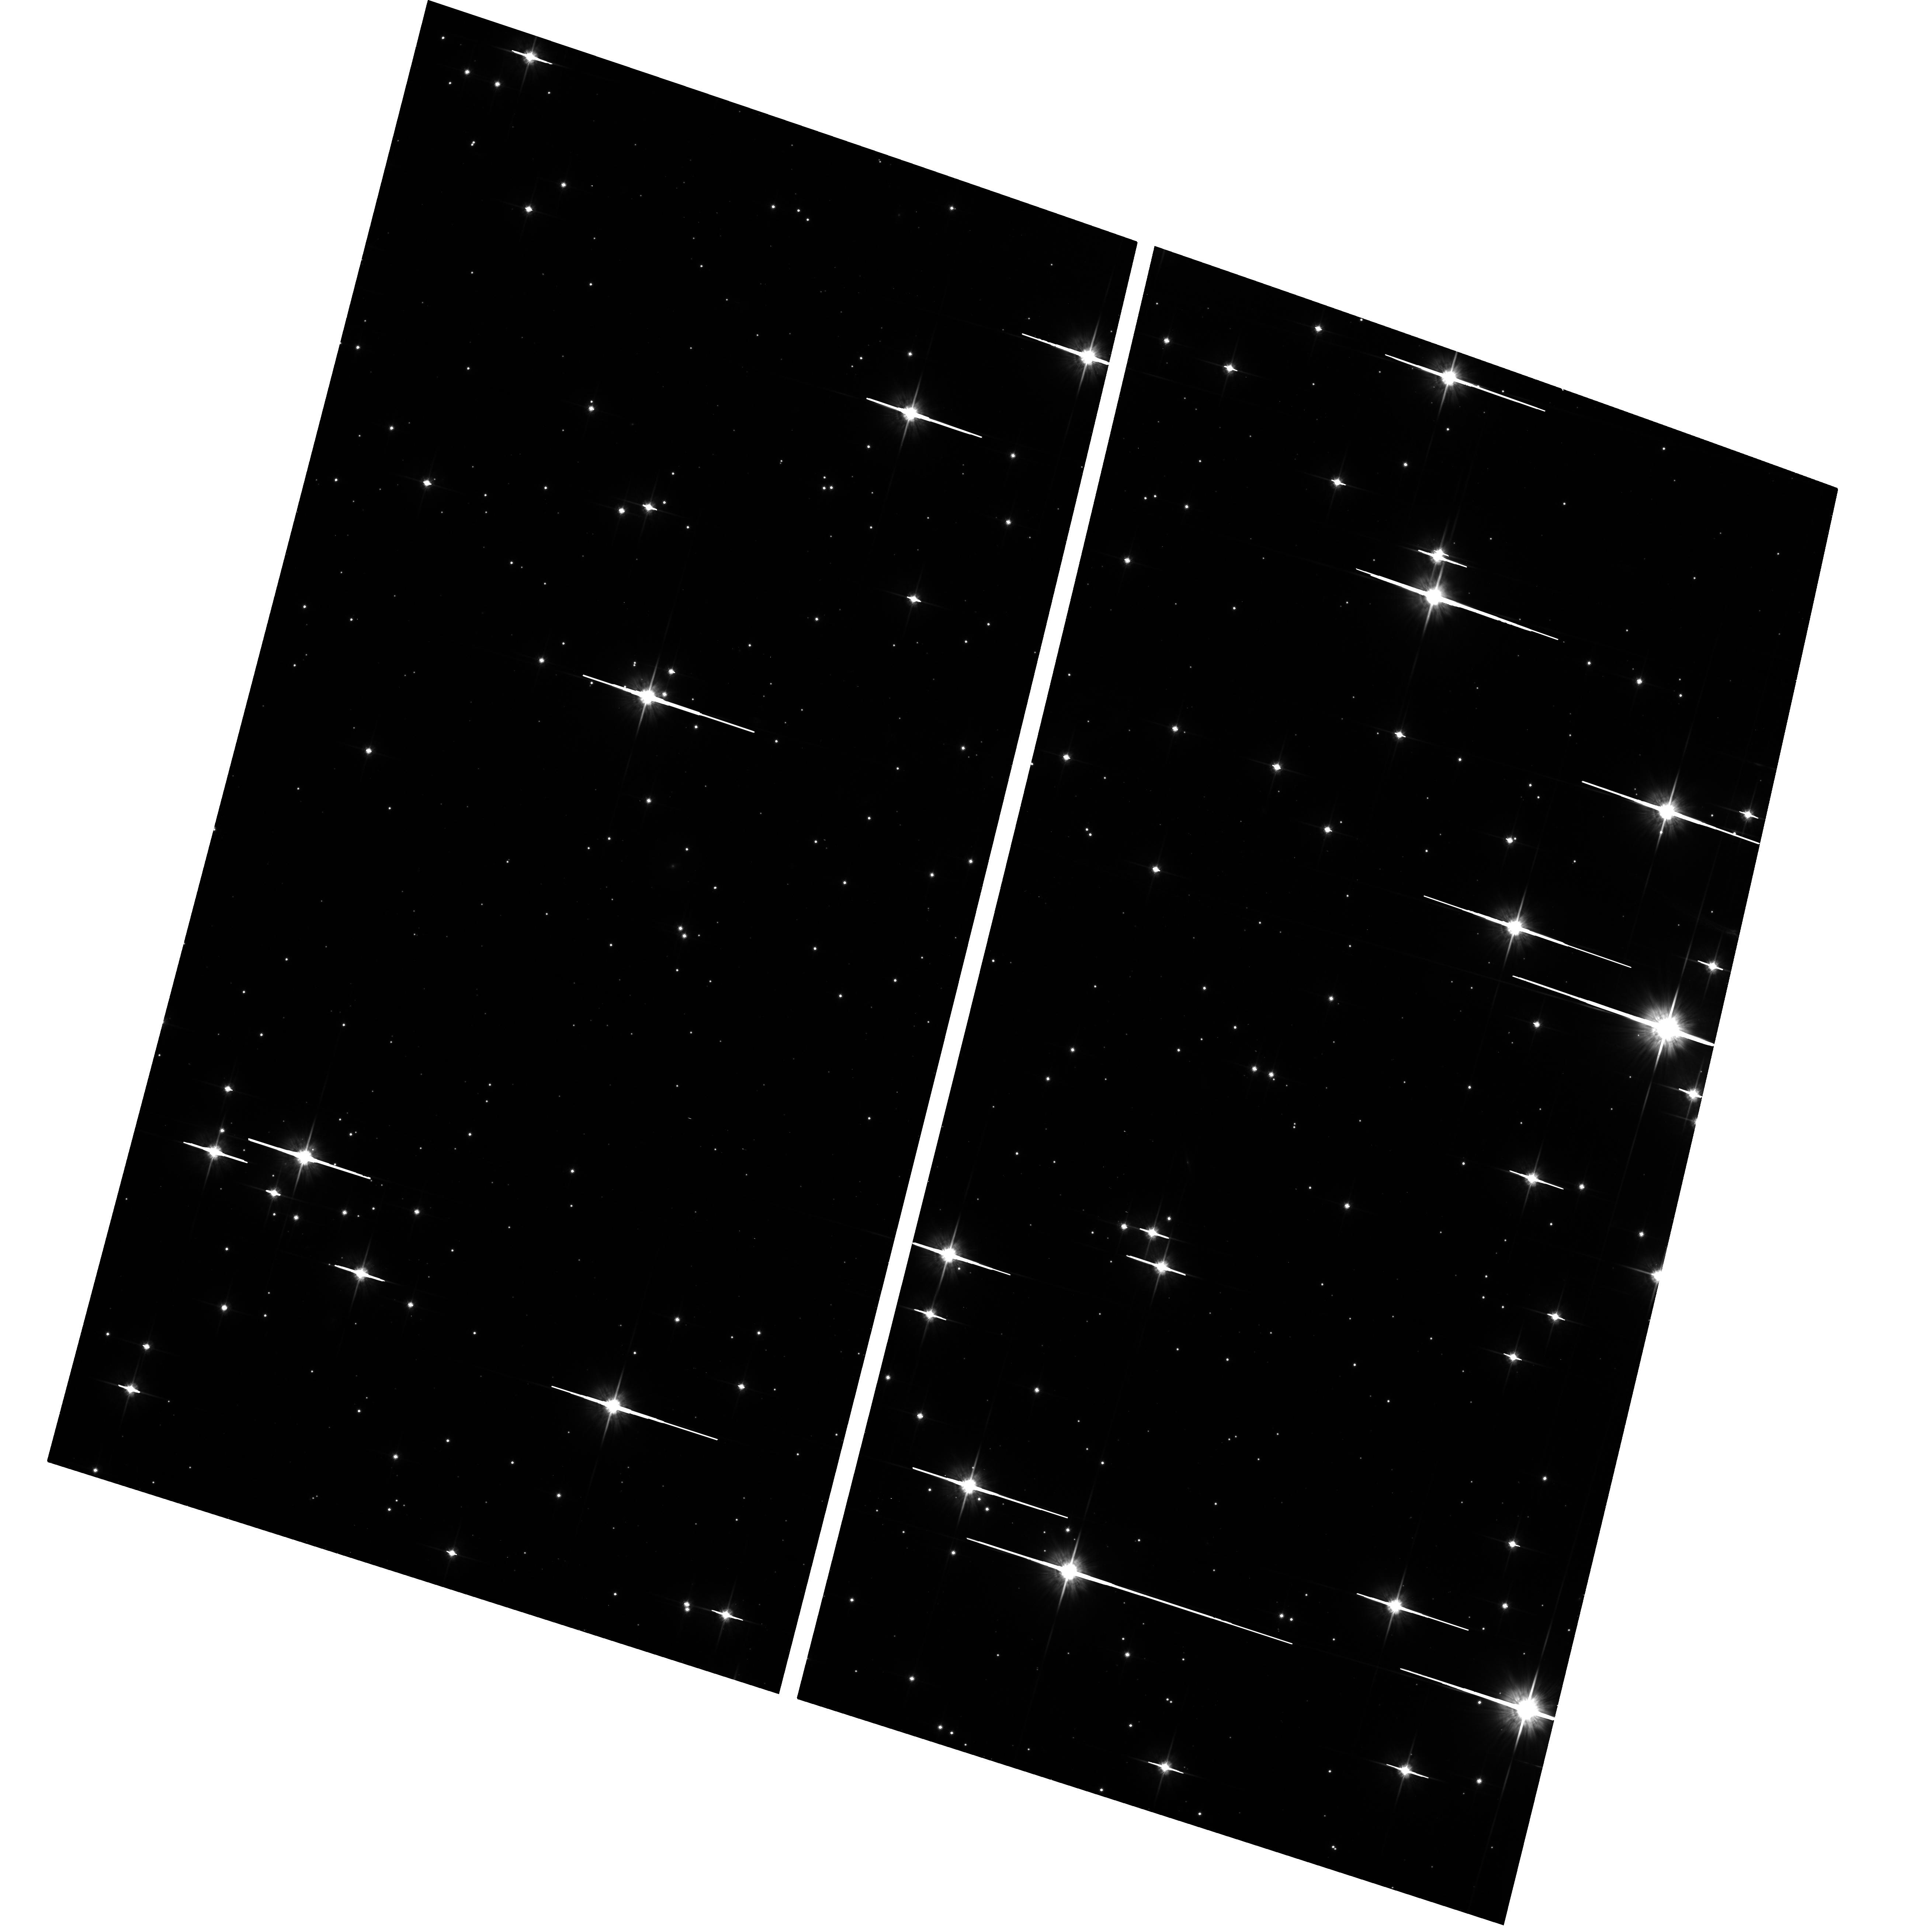
Target: NGC2360
Instrument: ACS/WFC
Filter: F814W
Exposure: 13 min
Observation ID: hst_10634_02_acs_wfc_f814w_j9dm02

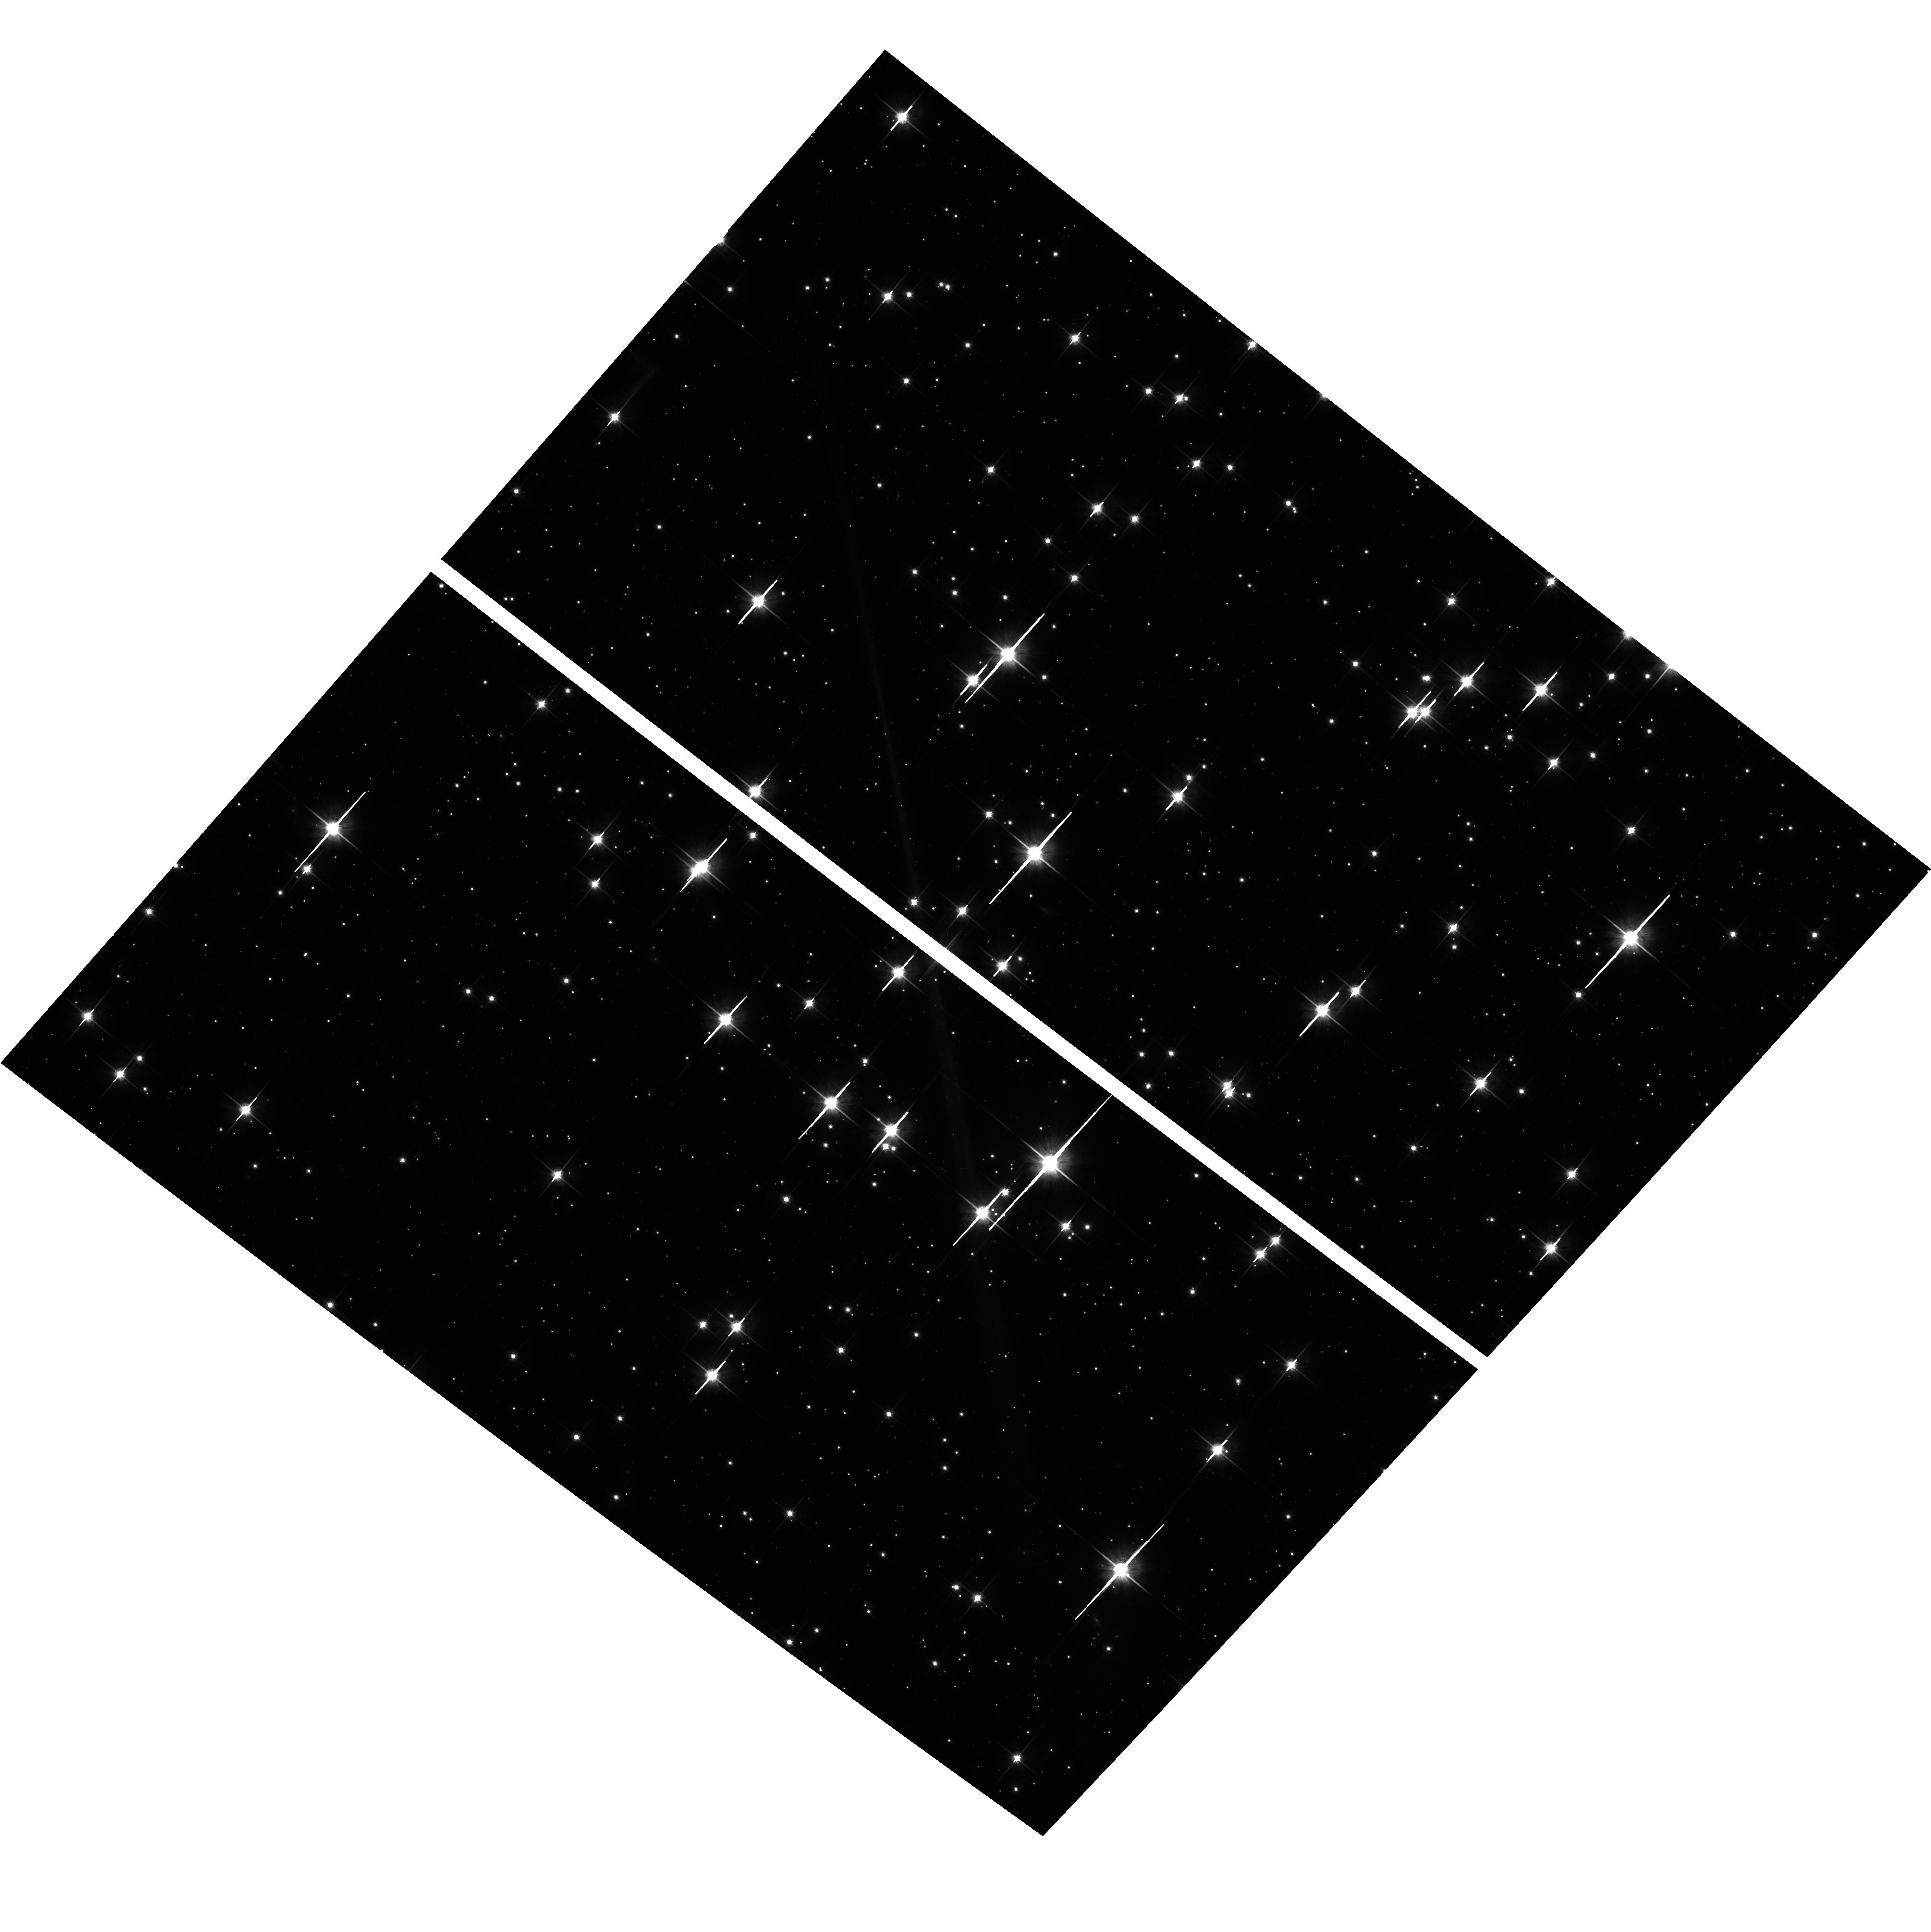
Target: NGC3960
Instrument: ACS/WFC
Filter: F814W
Exposure: 13 min
Observation ID: hst_10634_04_acs_wfc_f814w_j9dm04

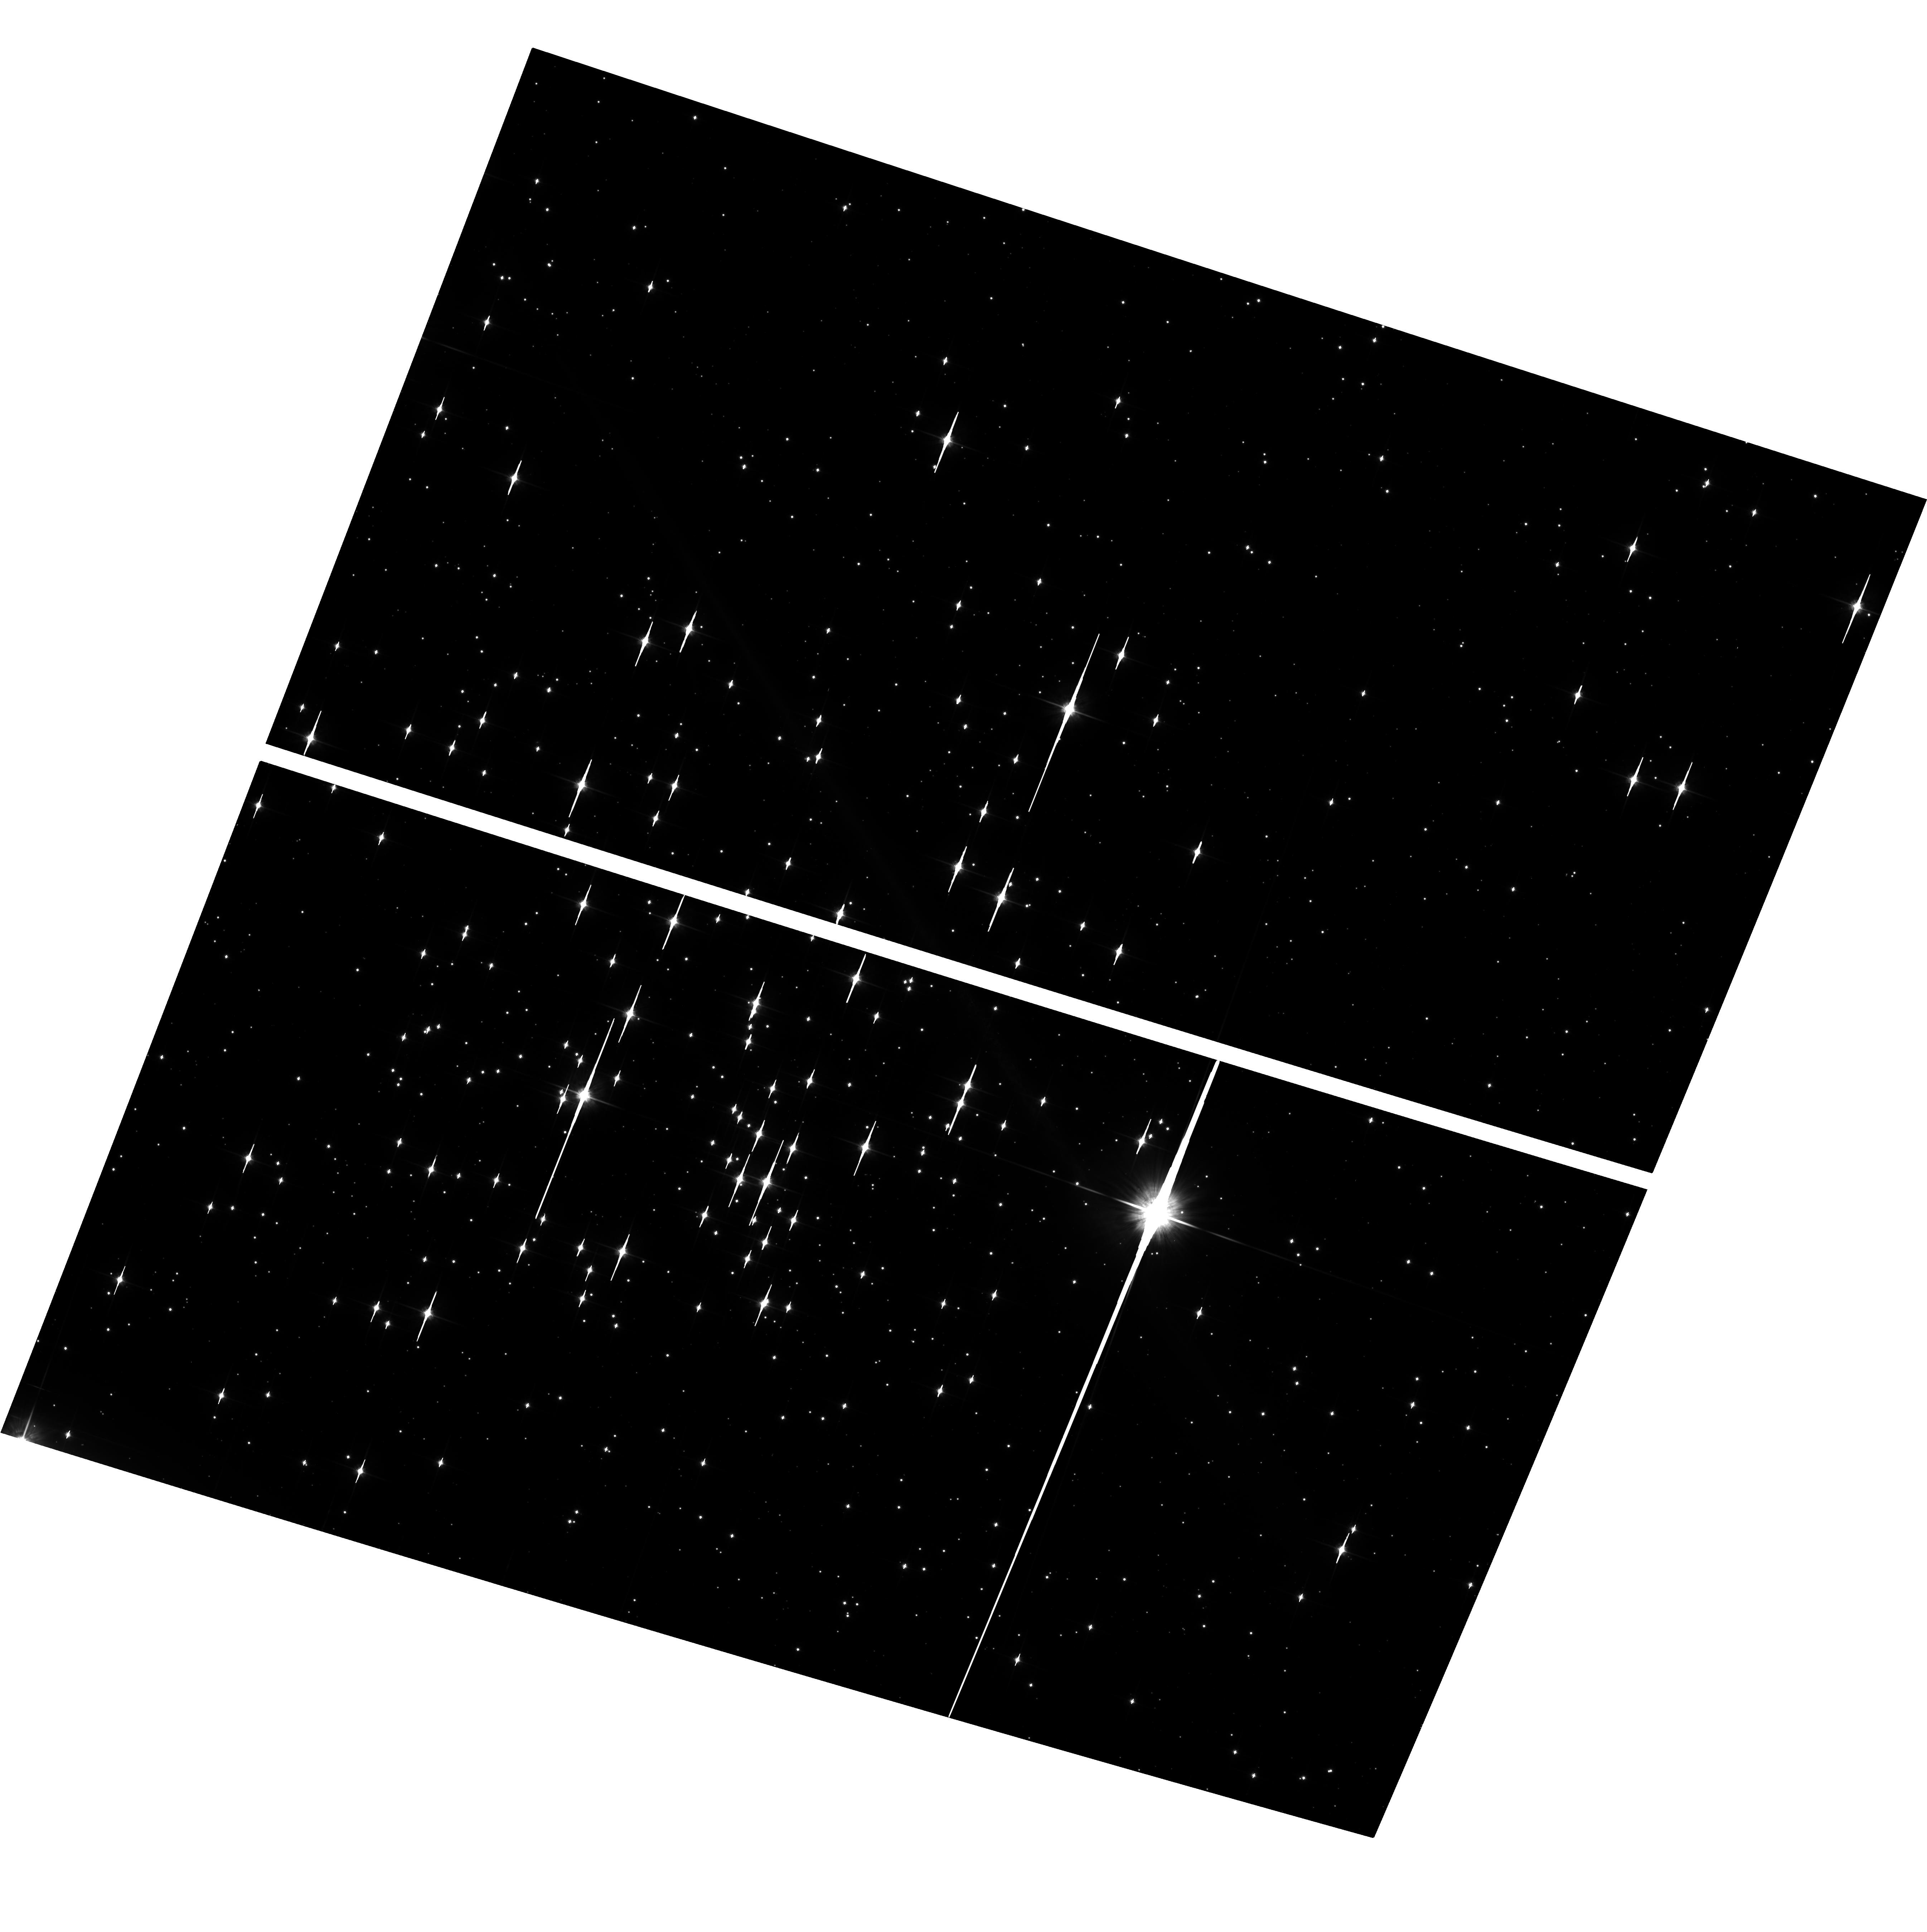
Target: NGC2660
Instrument: ACS/WFC
Filter: F814W
Exposure: 13 min
Observation ID: hst_10634_03_acs_wfc_f814w_j9dm03

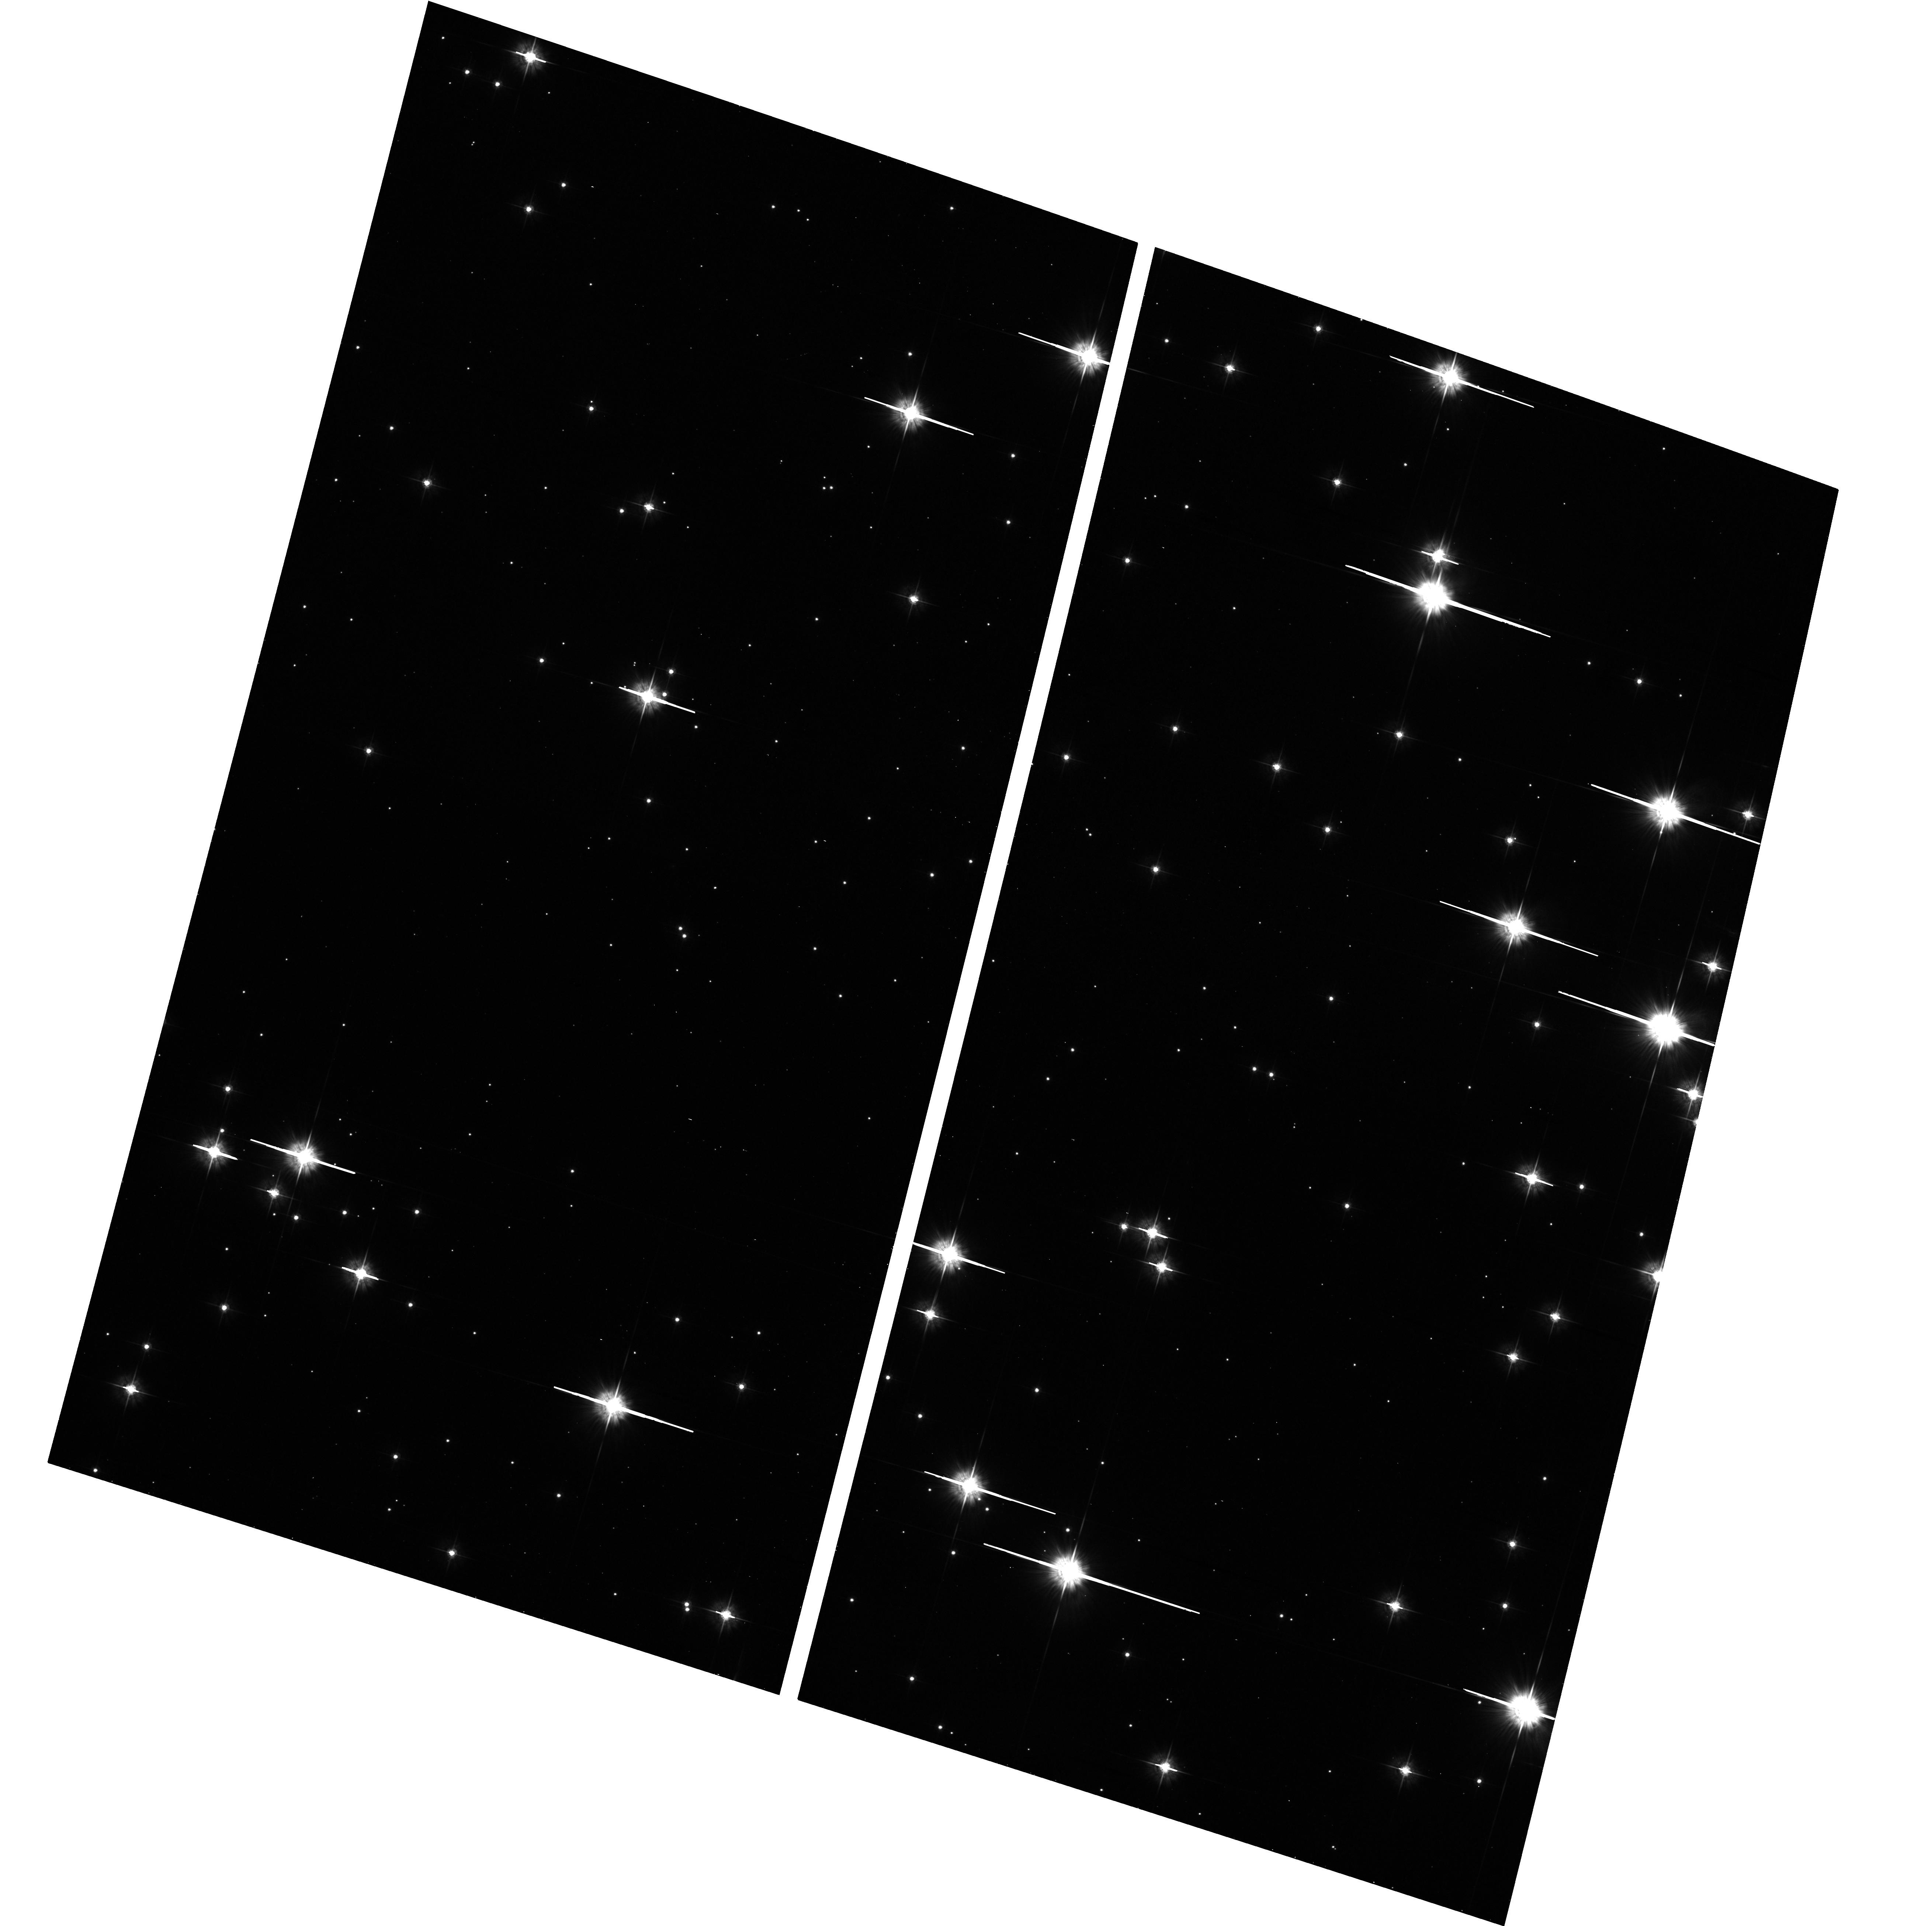
Target: NGC2360
Instrument: ACS/WFC
Filter: F555W
Exposure: 13 min
Observation ID: hst_10634_02_acs_wfc_f555w_j9dm02

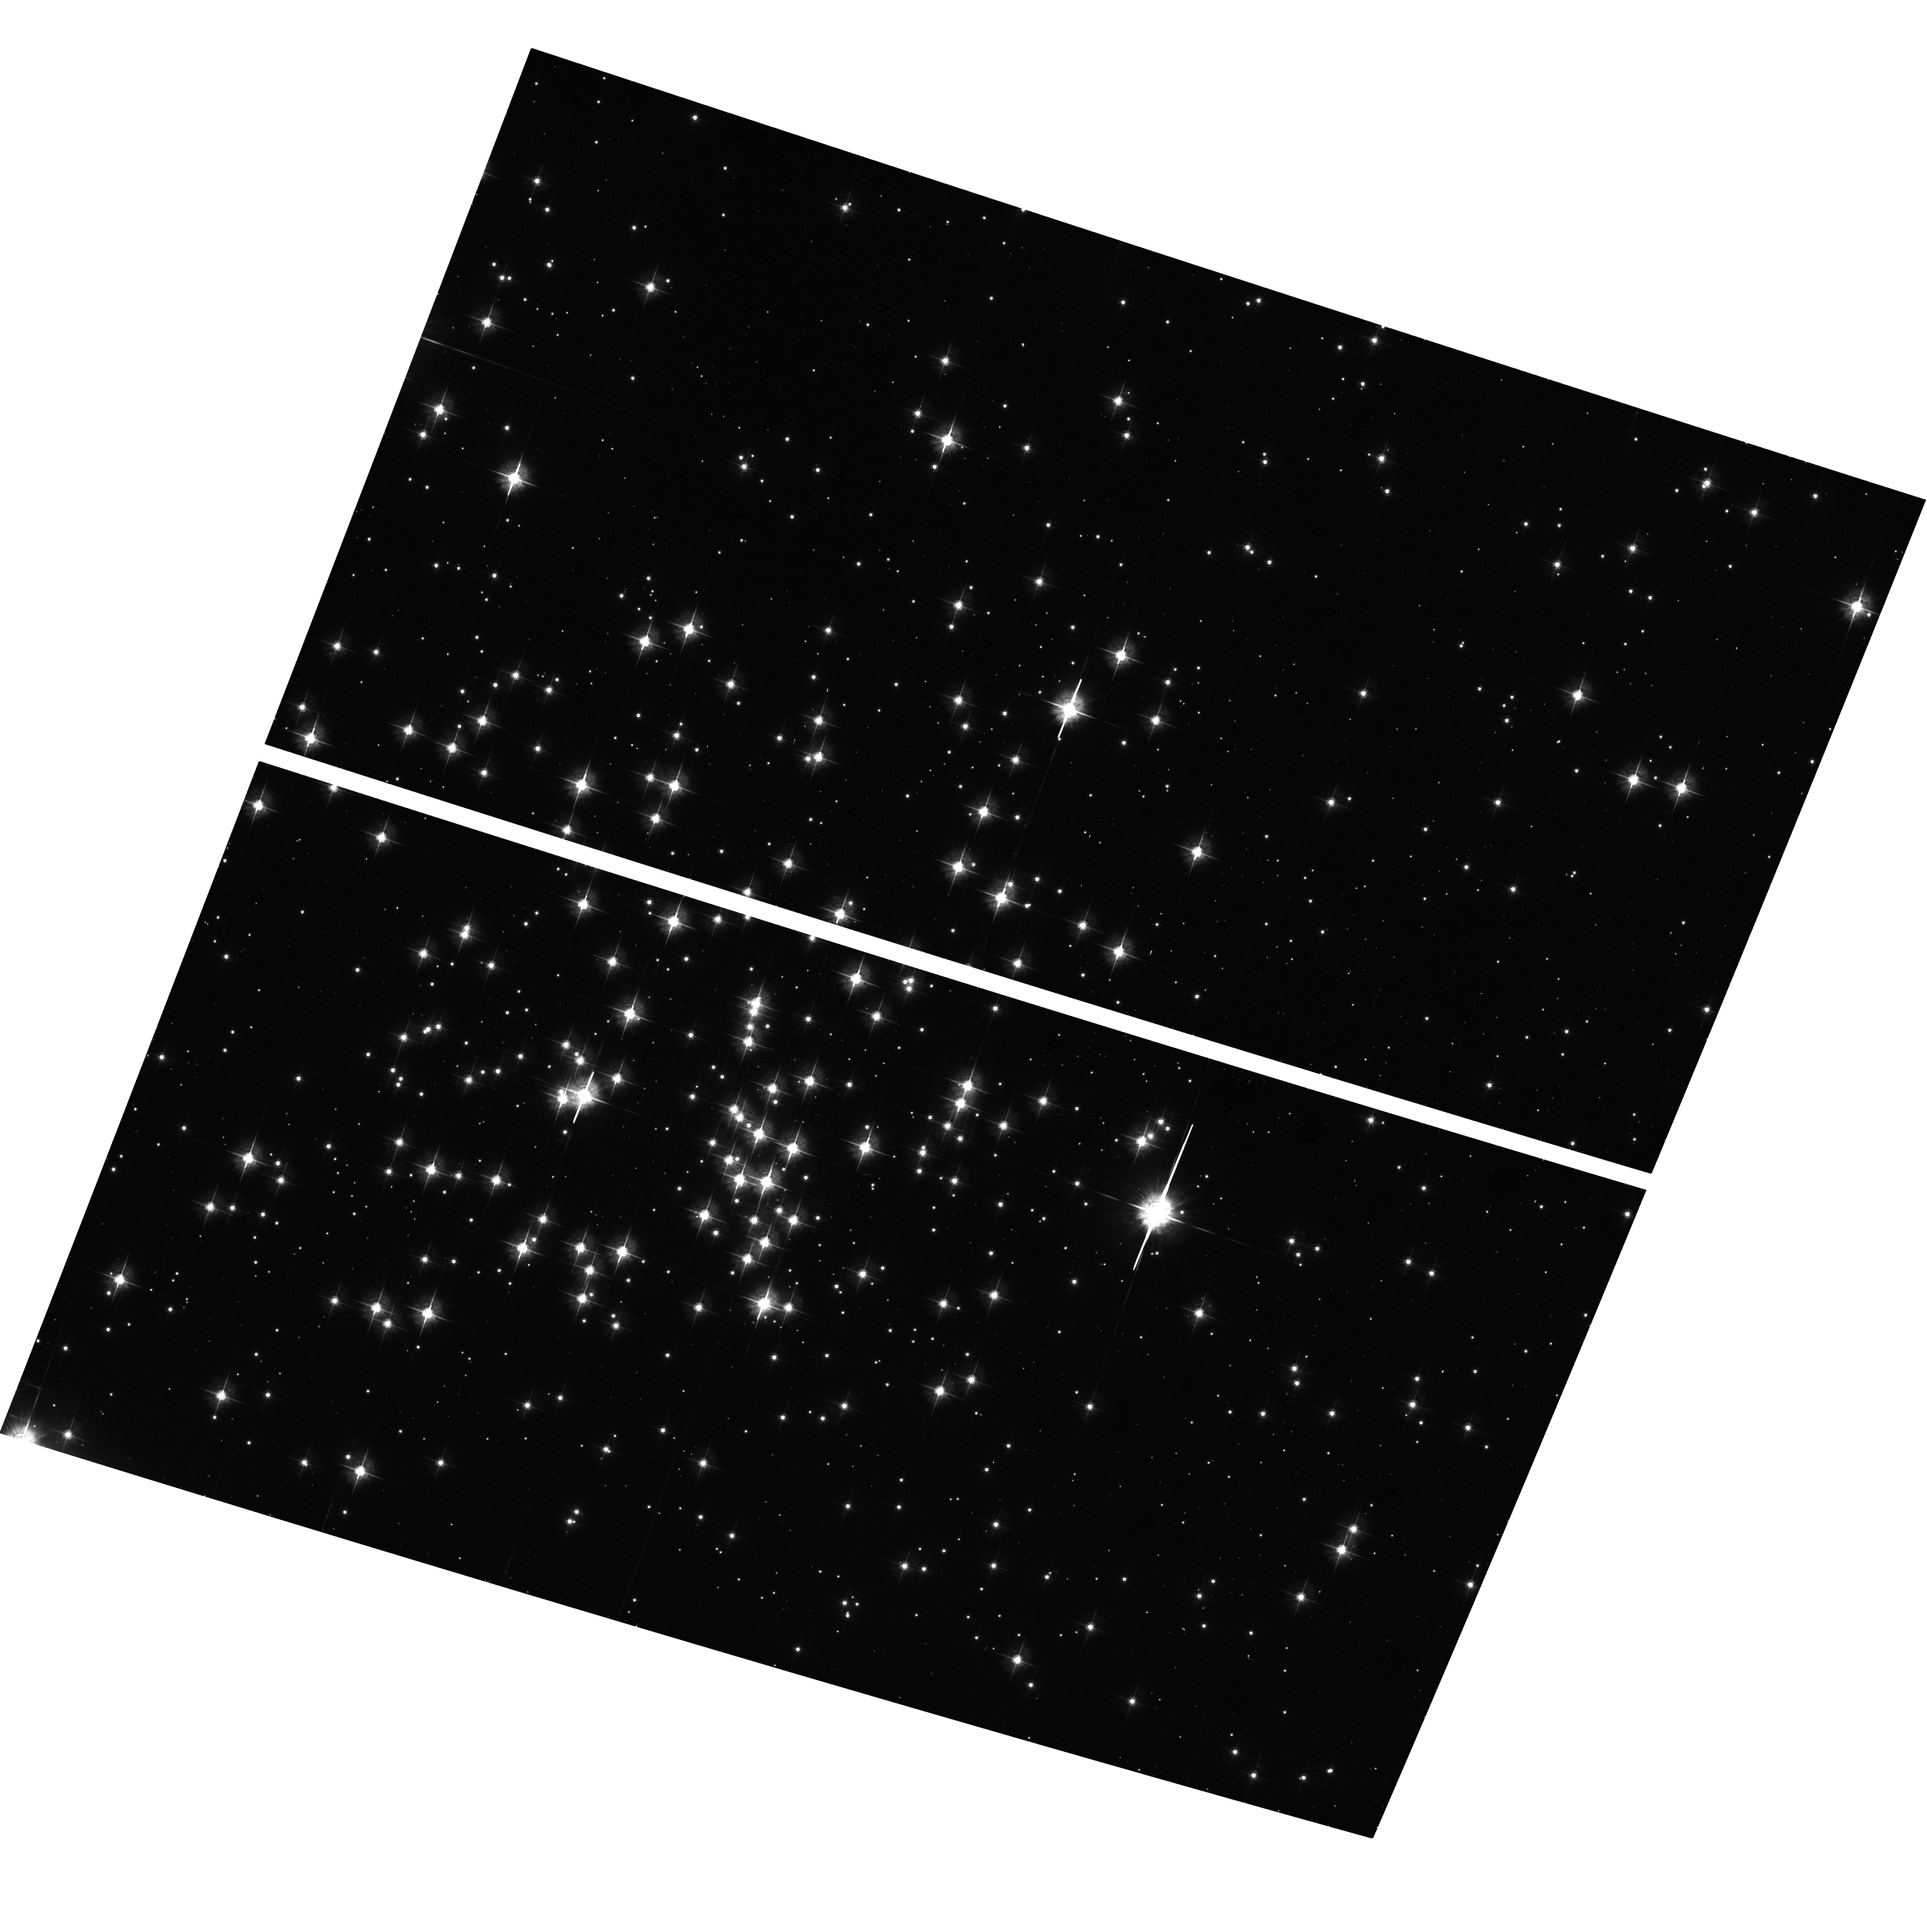
Target: NGC2660
Instrument: ACS/WFC
Filter: F555W
Exposure: 13 min
Observation ID: hst_10634_03_acs_wfc_f555w_j9dm03

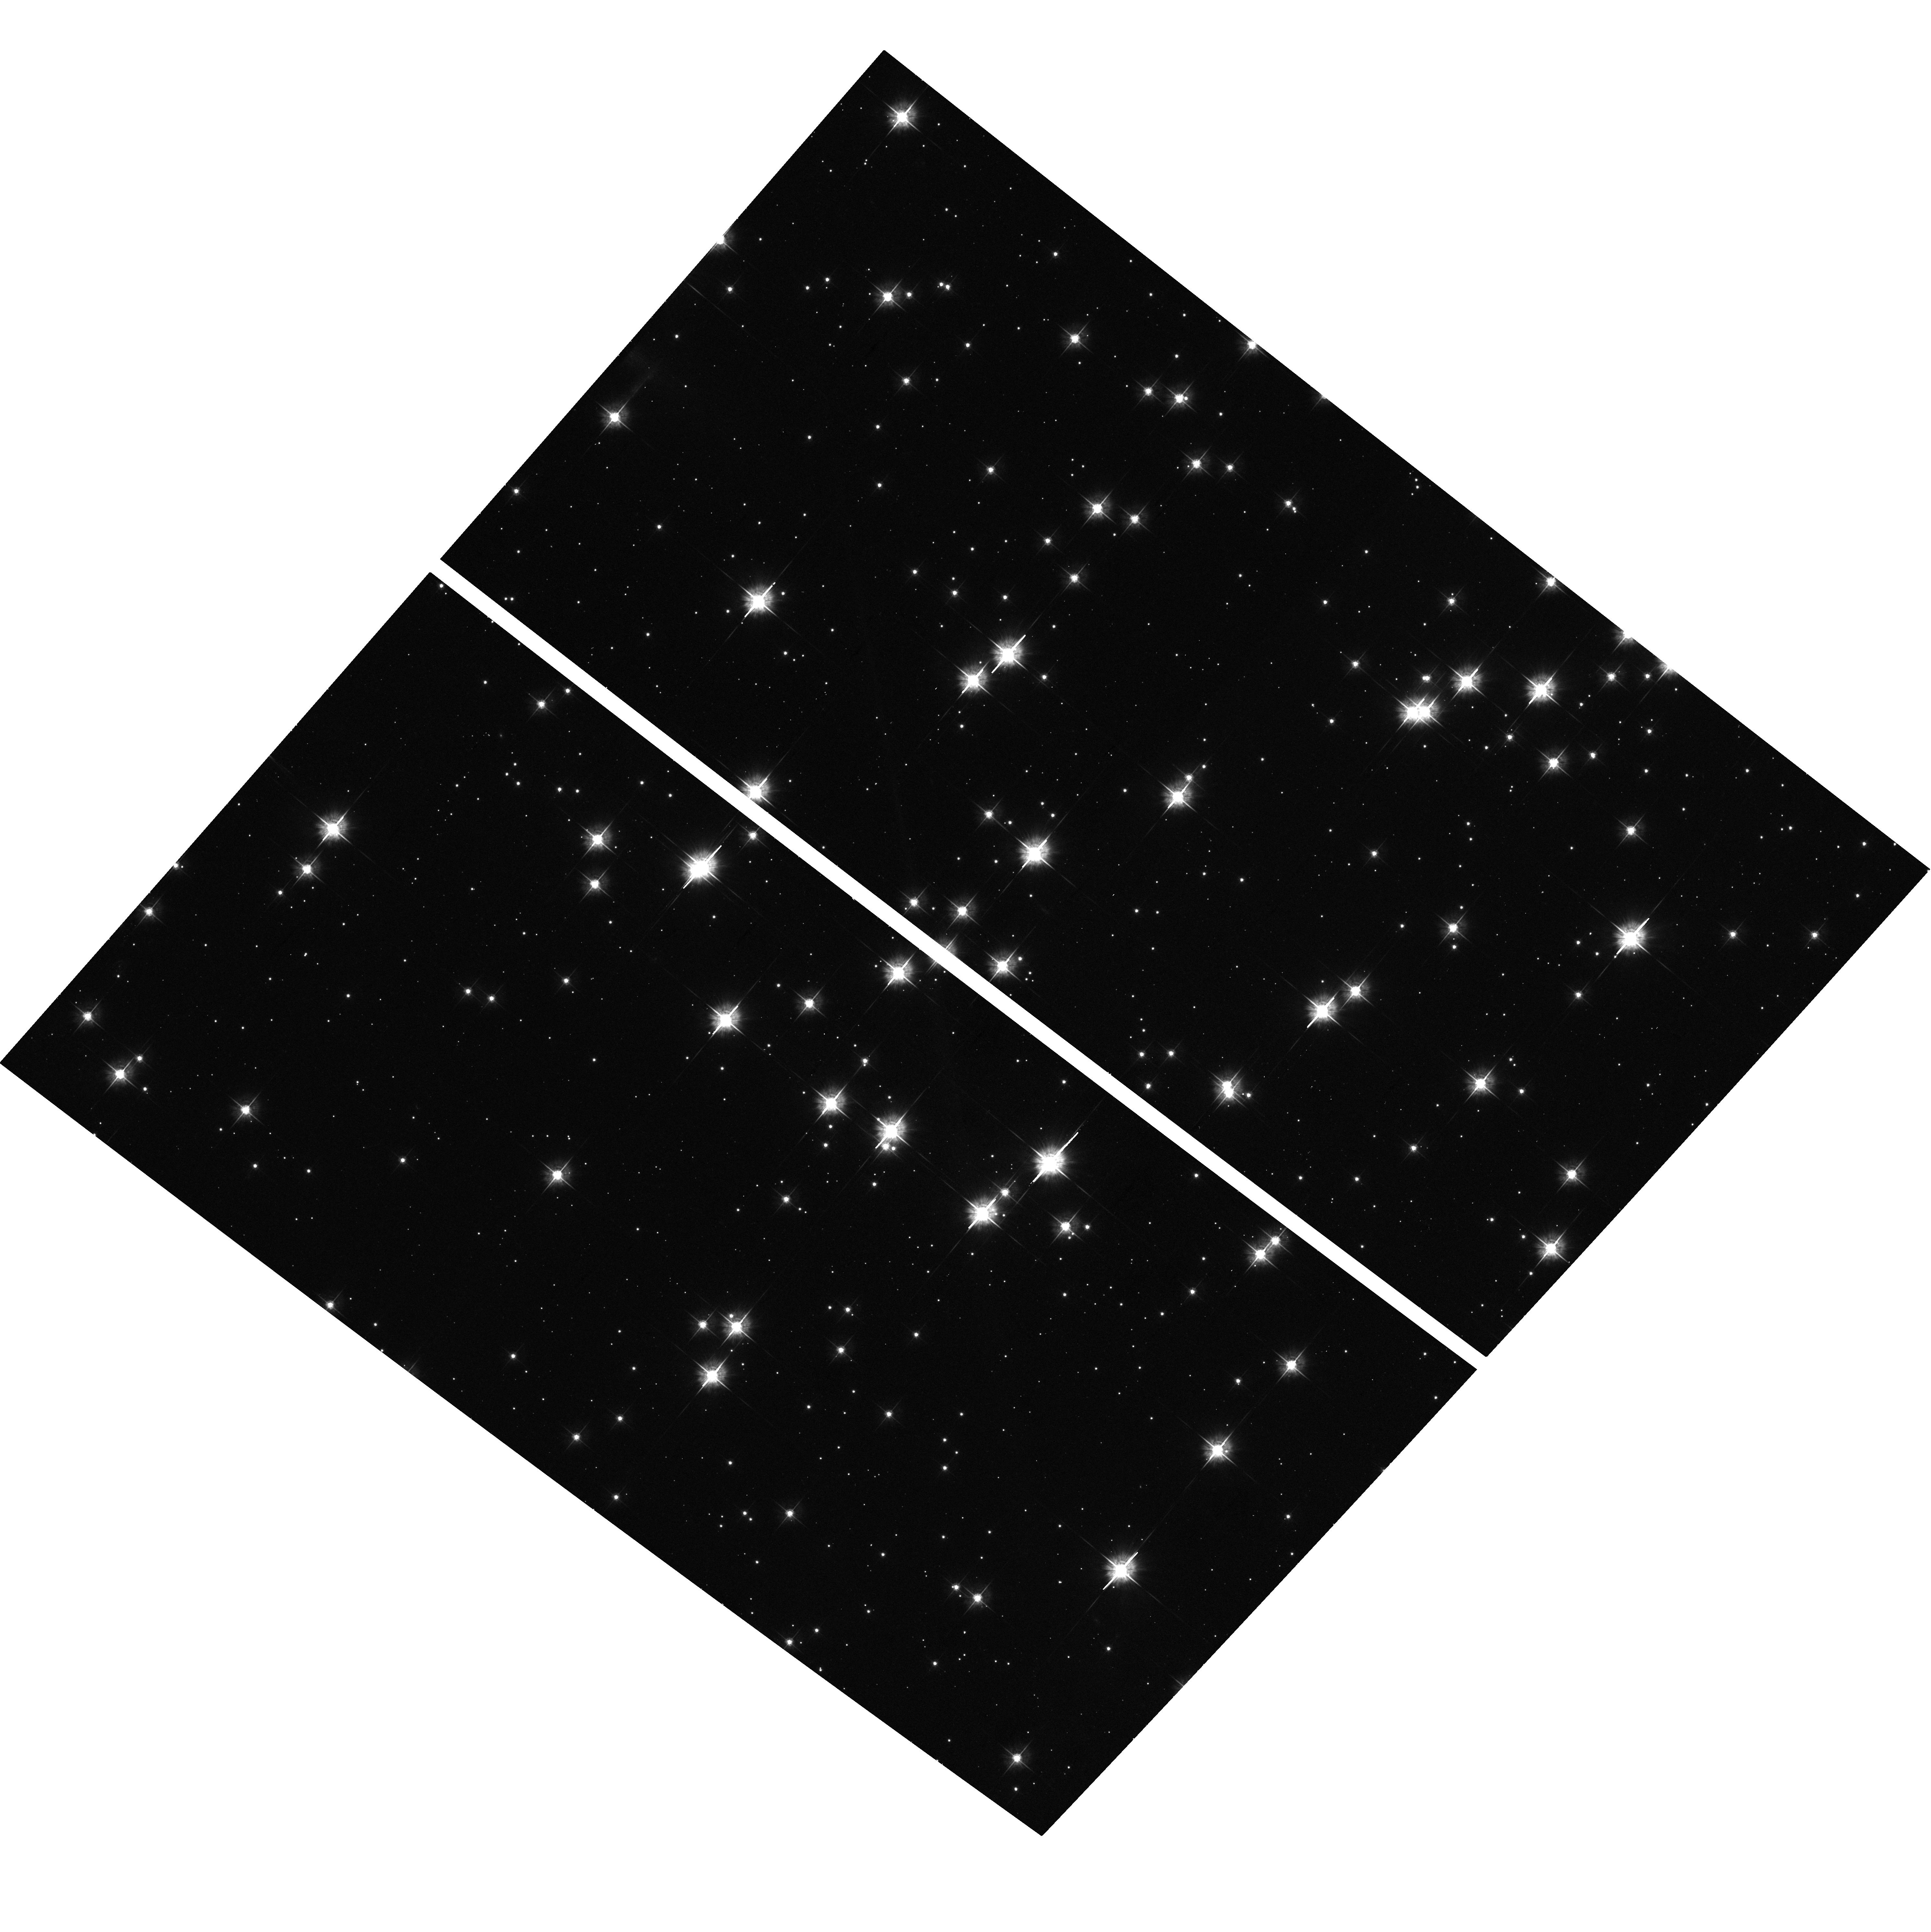
Target: NGC3960
Instrument: ACS/WFC
Filter: F555W
Exposure: 13 min
Observation ID: hst_10634_04_acs_wfc_f555w_j9dm04

White Dwarf Cooling Physics: Calibrating the Clock (PI: von Hippel, Theodore)

We know approximate ages for the Galactic disk from white dwarf cooling theory applied to local white dwarfs and for the Galactic halo from main sequence stellar evolutionary theory applied to star clusters. However, the two chronometers are not cross-calibrated to the same absolute scale; our observations will perform this cross-calibration and improve the precision of both chronometers. We propose to use HST/ACS photometry of white dwarfs in five moderately old open cluster (0.6-2.2 Gyr), along with all available up-to-date white dwarf interior and atmosphere models and a powerful new statistical approach, to compare main sequence evolutionary theory and white dwarf cooling theory. This comparison will be done in such a manner as to test white dwarf crystallization and carbon/oxygen phase separation, as well as main sequence models in the range where they are sensitive to the degree of core overshooting and where PP burning transitions to CNO burning. This confrontation is essential before we can accurately and precisely apply white dwarf cosmochronometry to the disk and halo field populations and to globular clusters. Past support by HST for white dwarf ages in globular clusters (123 orbits for M4 and a similarly large scheduled campaign for NGC 6397) will only be fully levereged by ensuring that both stellar chronometers are calibrated to the same age scale. Only then can white dwarf chronometers live up to their potential as fundamental, independent, and new age estimators for the Galaxy.